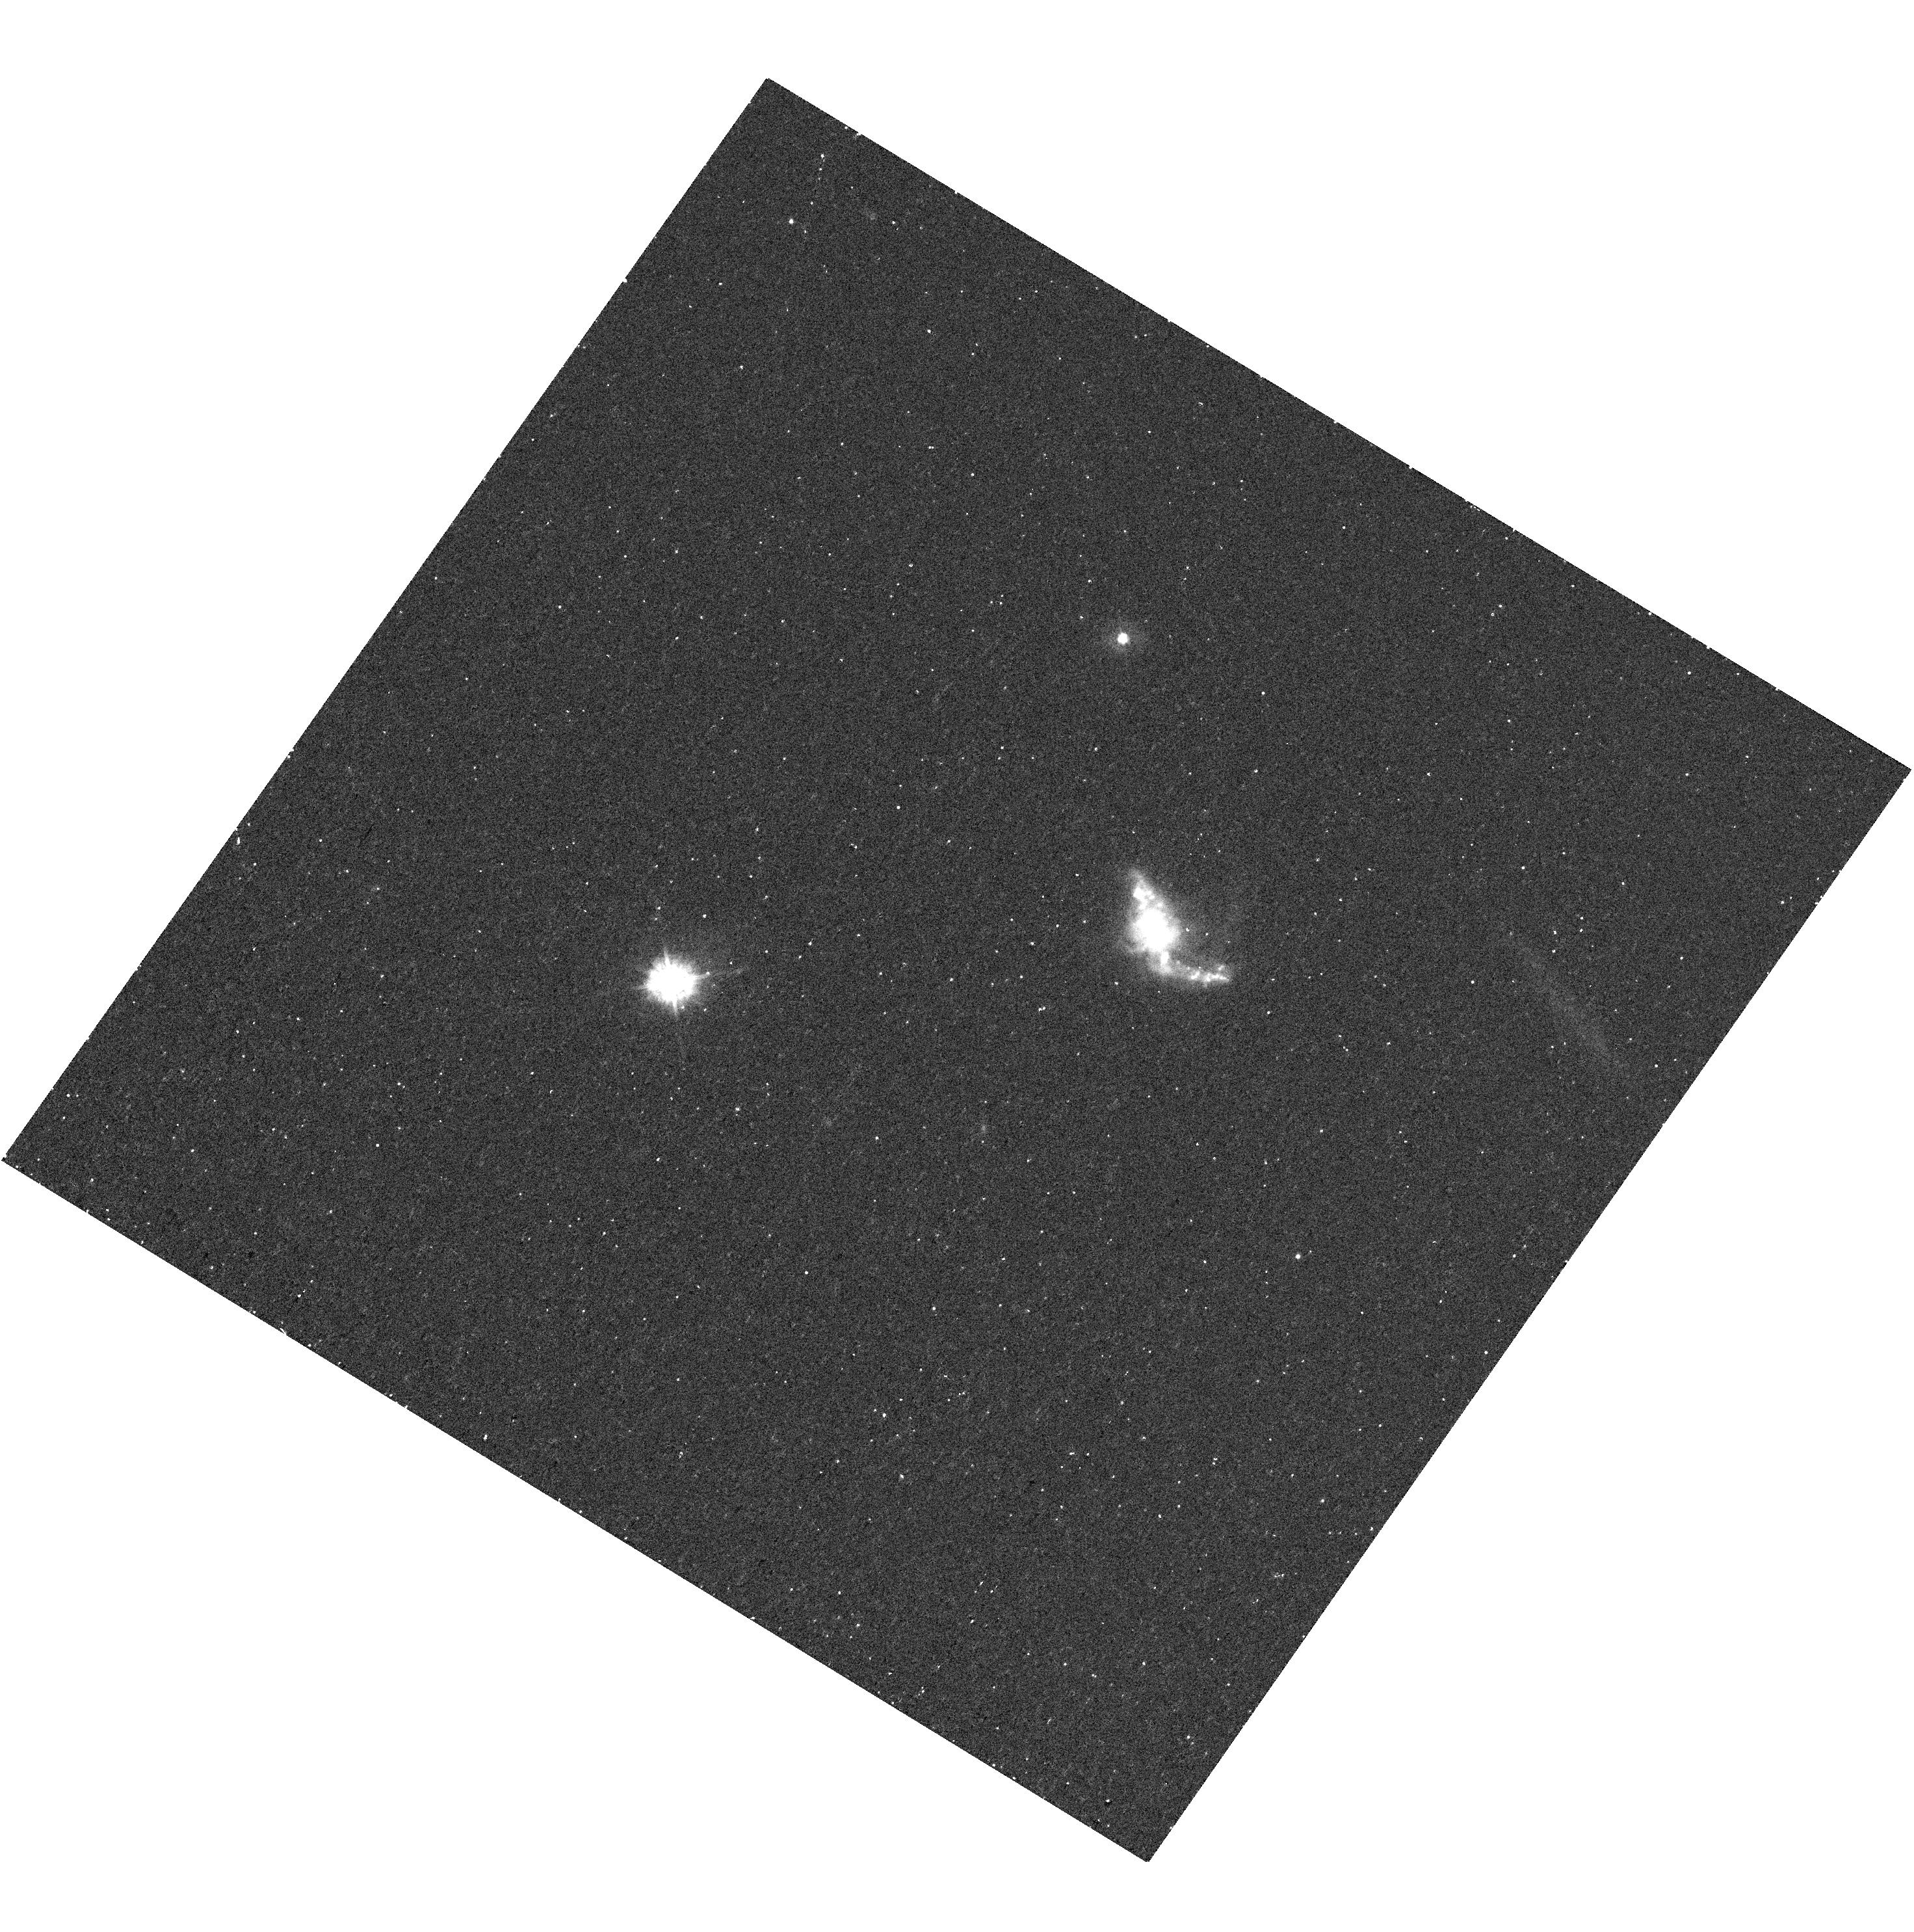
Target: TOLOLO-1247-232. Instrument: WFC3/UVIS. Filter: F336W. Exposure: 17 min. Observation ID: hst_13702_06_wfc3_uvis_f336w_iclm06

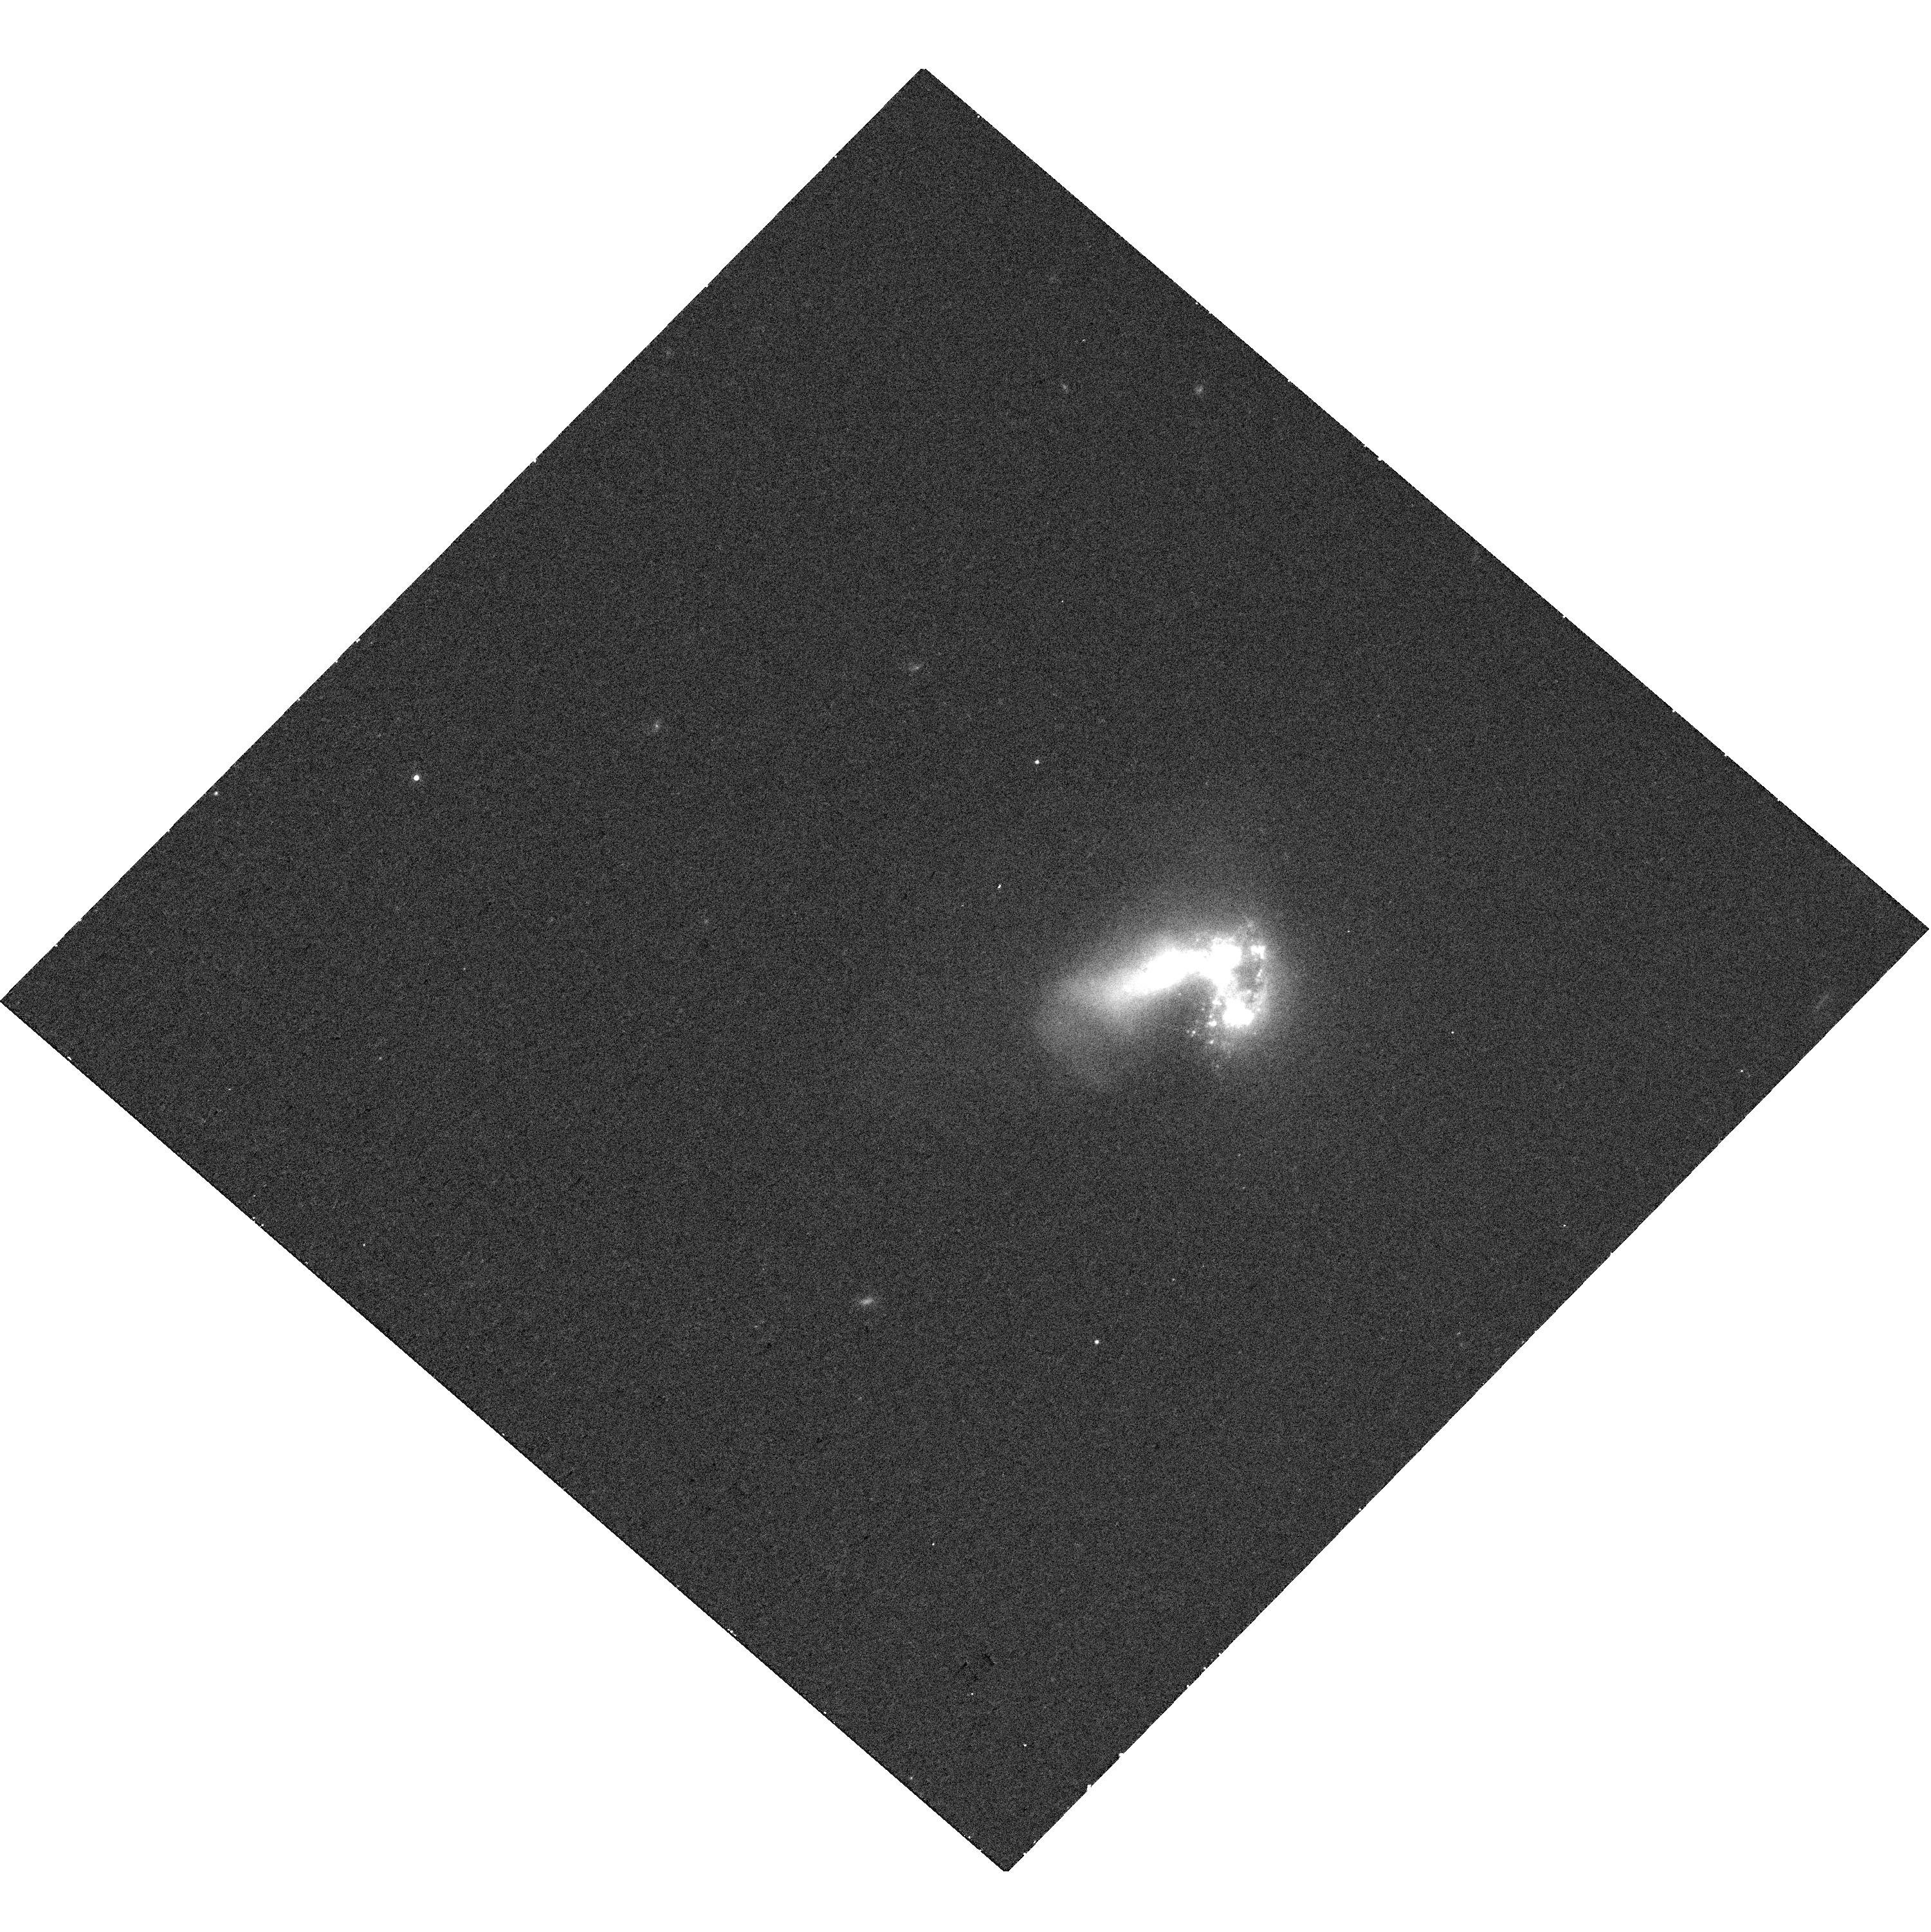
Target: HARO-11. Instrument: WFC3/UVIS. Filter: F763M. Exposure: 10 min. Observation ID: hst_13702_03_wfc3_uvis_f763m_iclm03

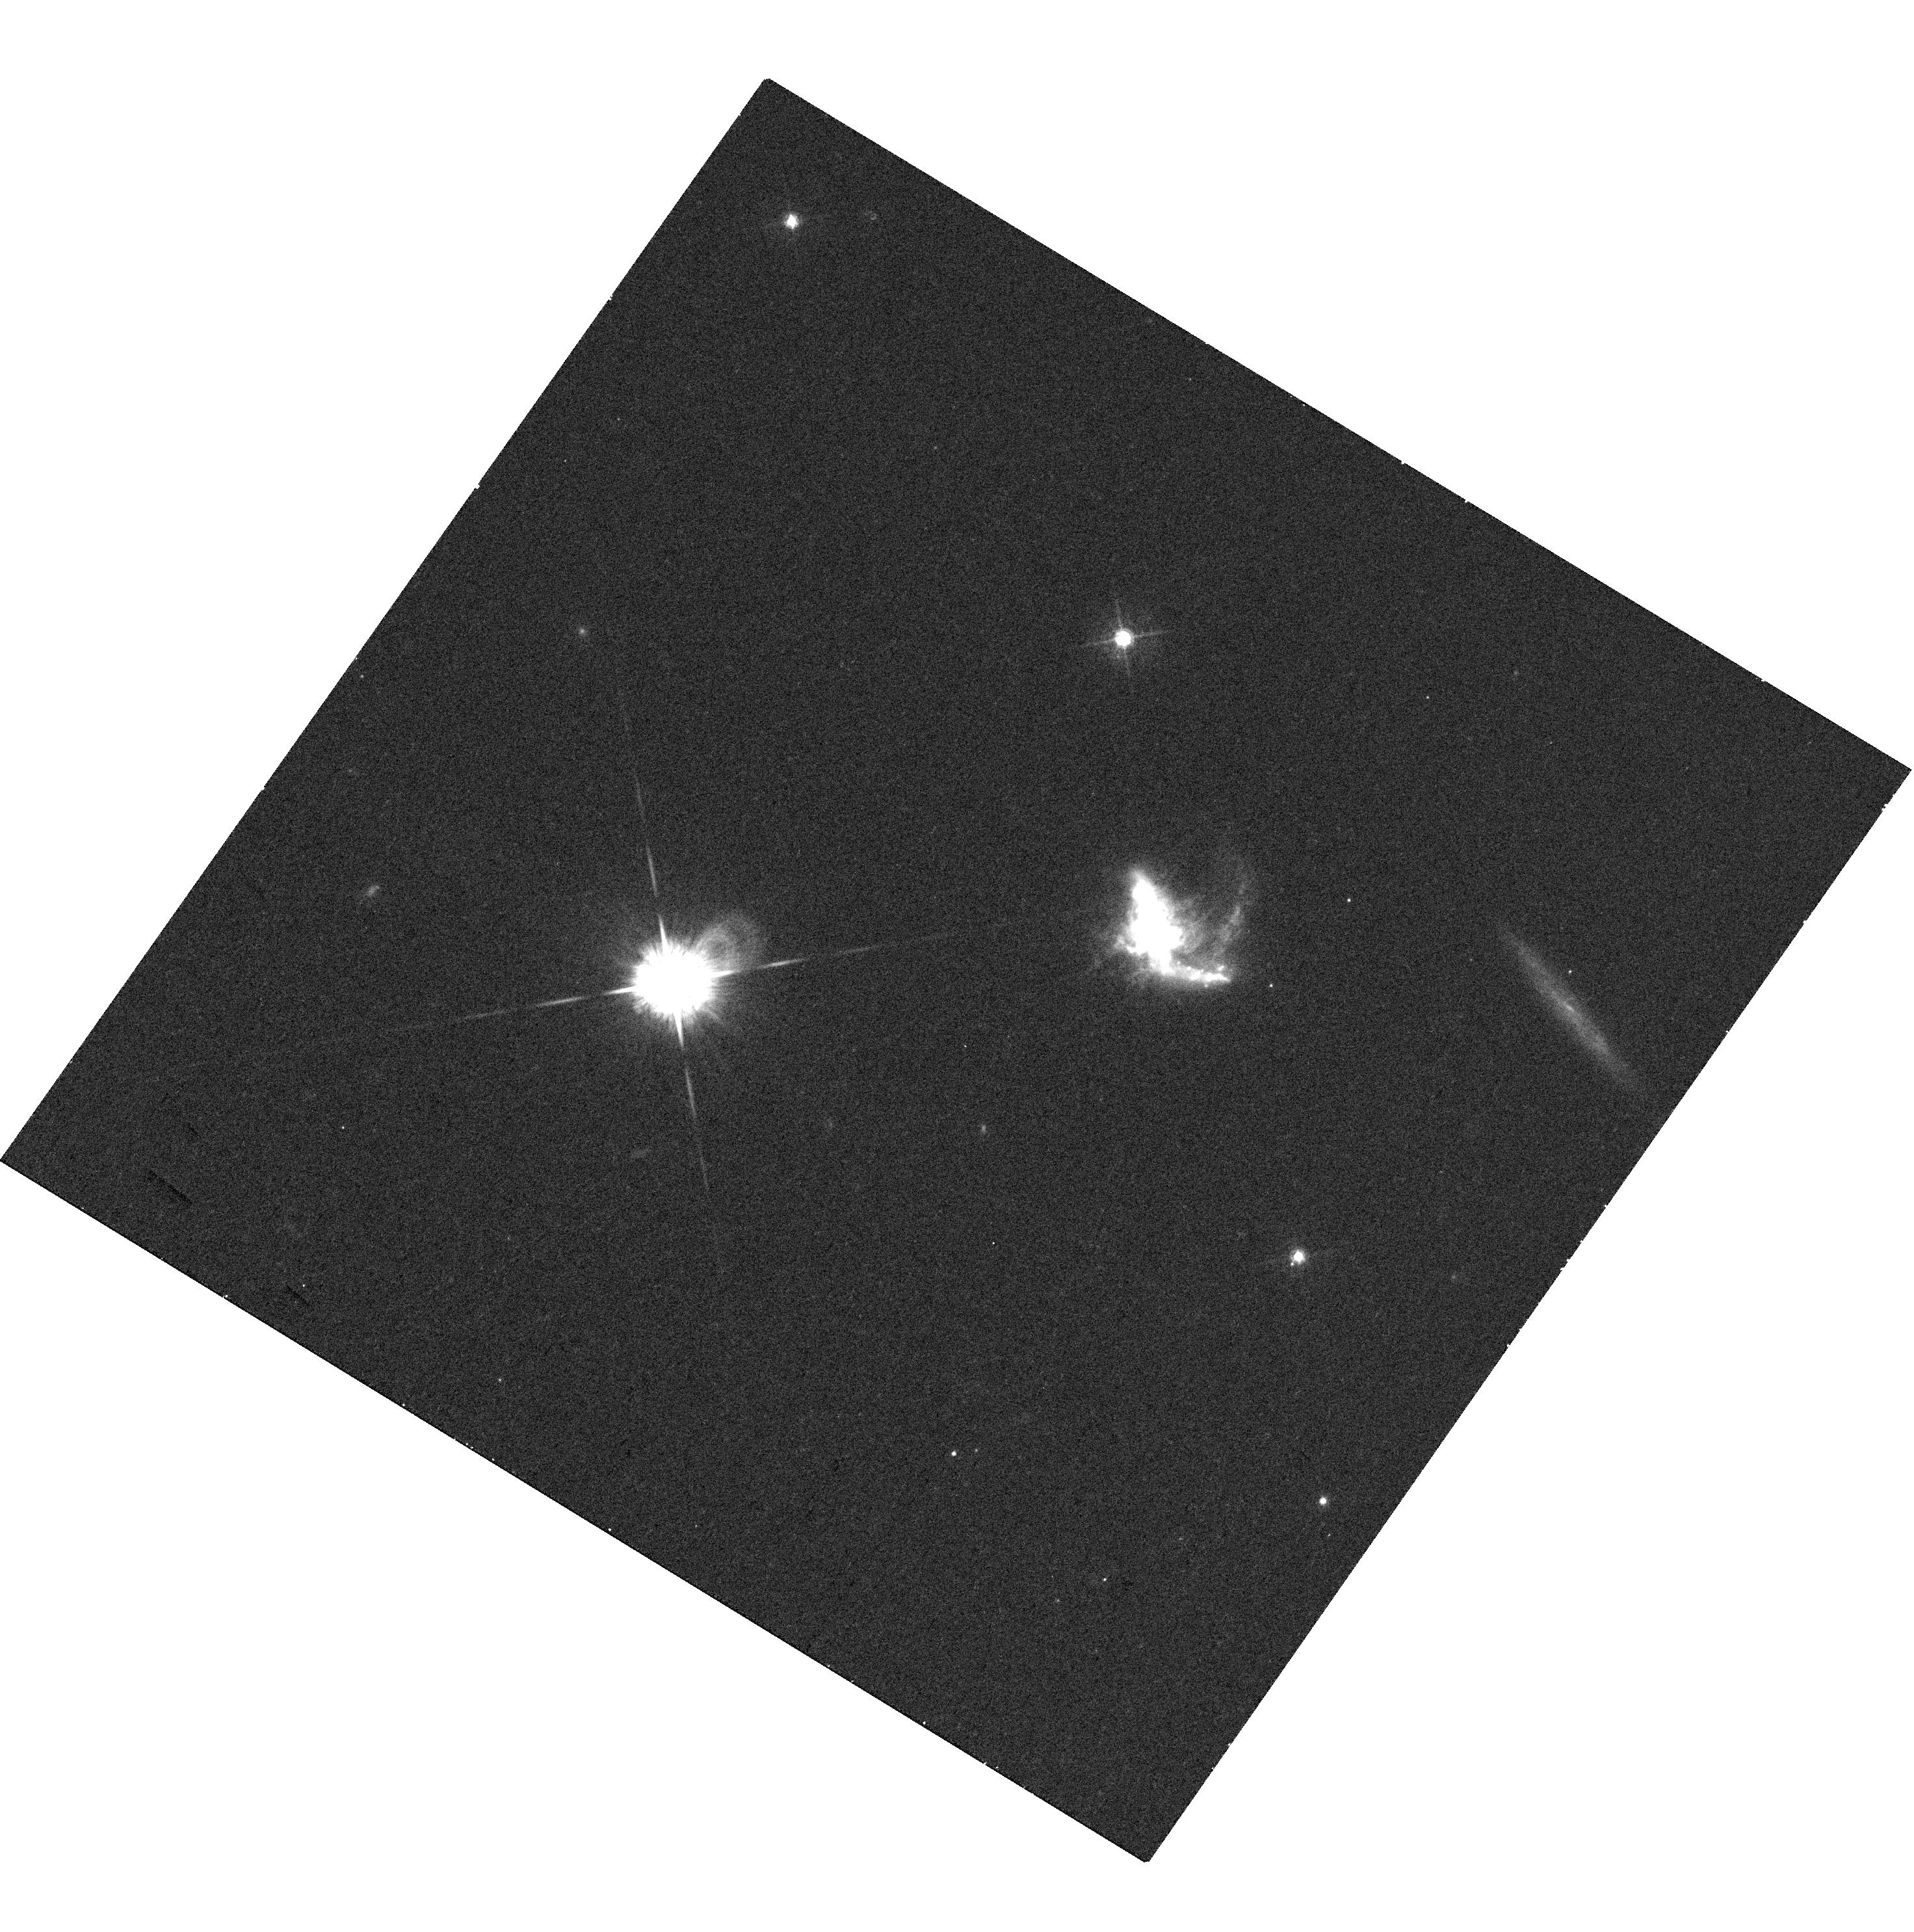
Target: TOLOLO-1247-232. Instrument: WFC3/UVIS. Filter: F547M. Exposure: 18 min. Observation ID: hst_13702_06_wfc3_uvis_f547m_iclm06

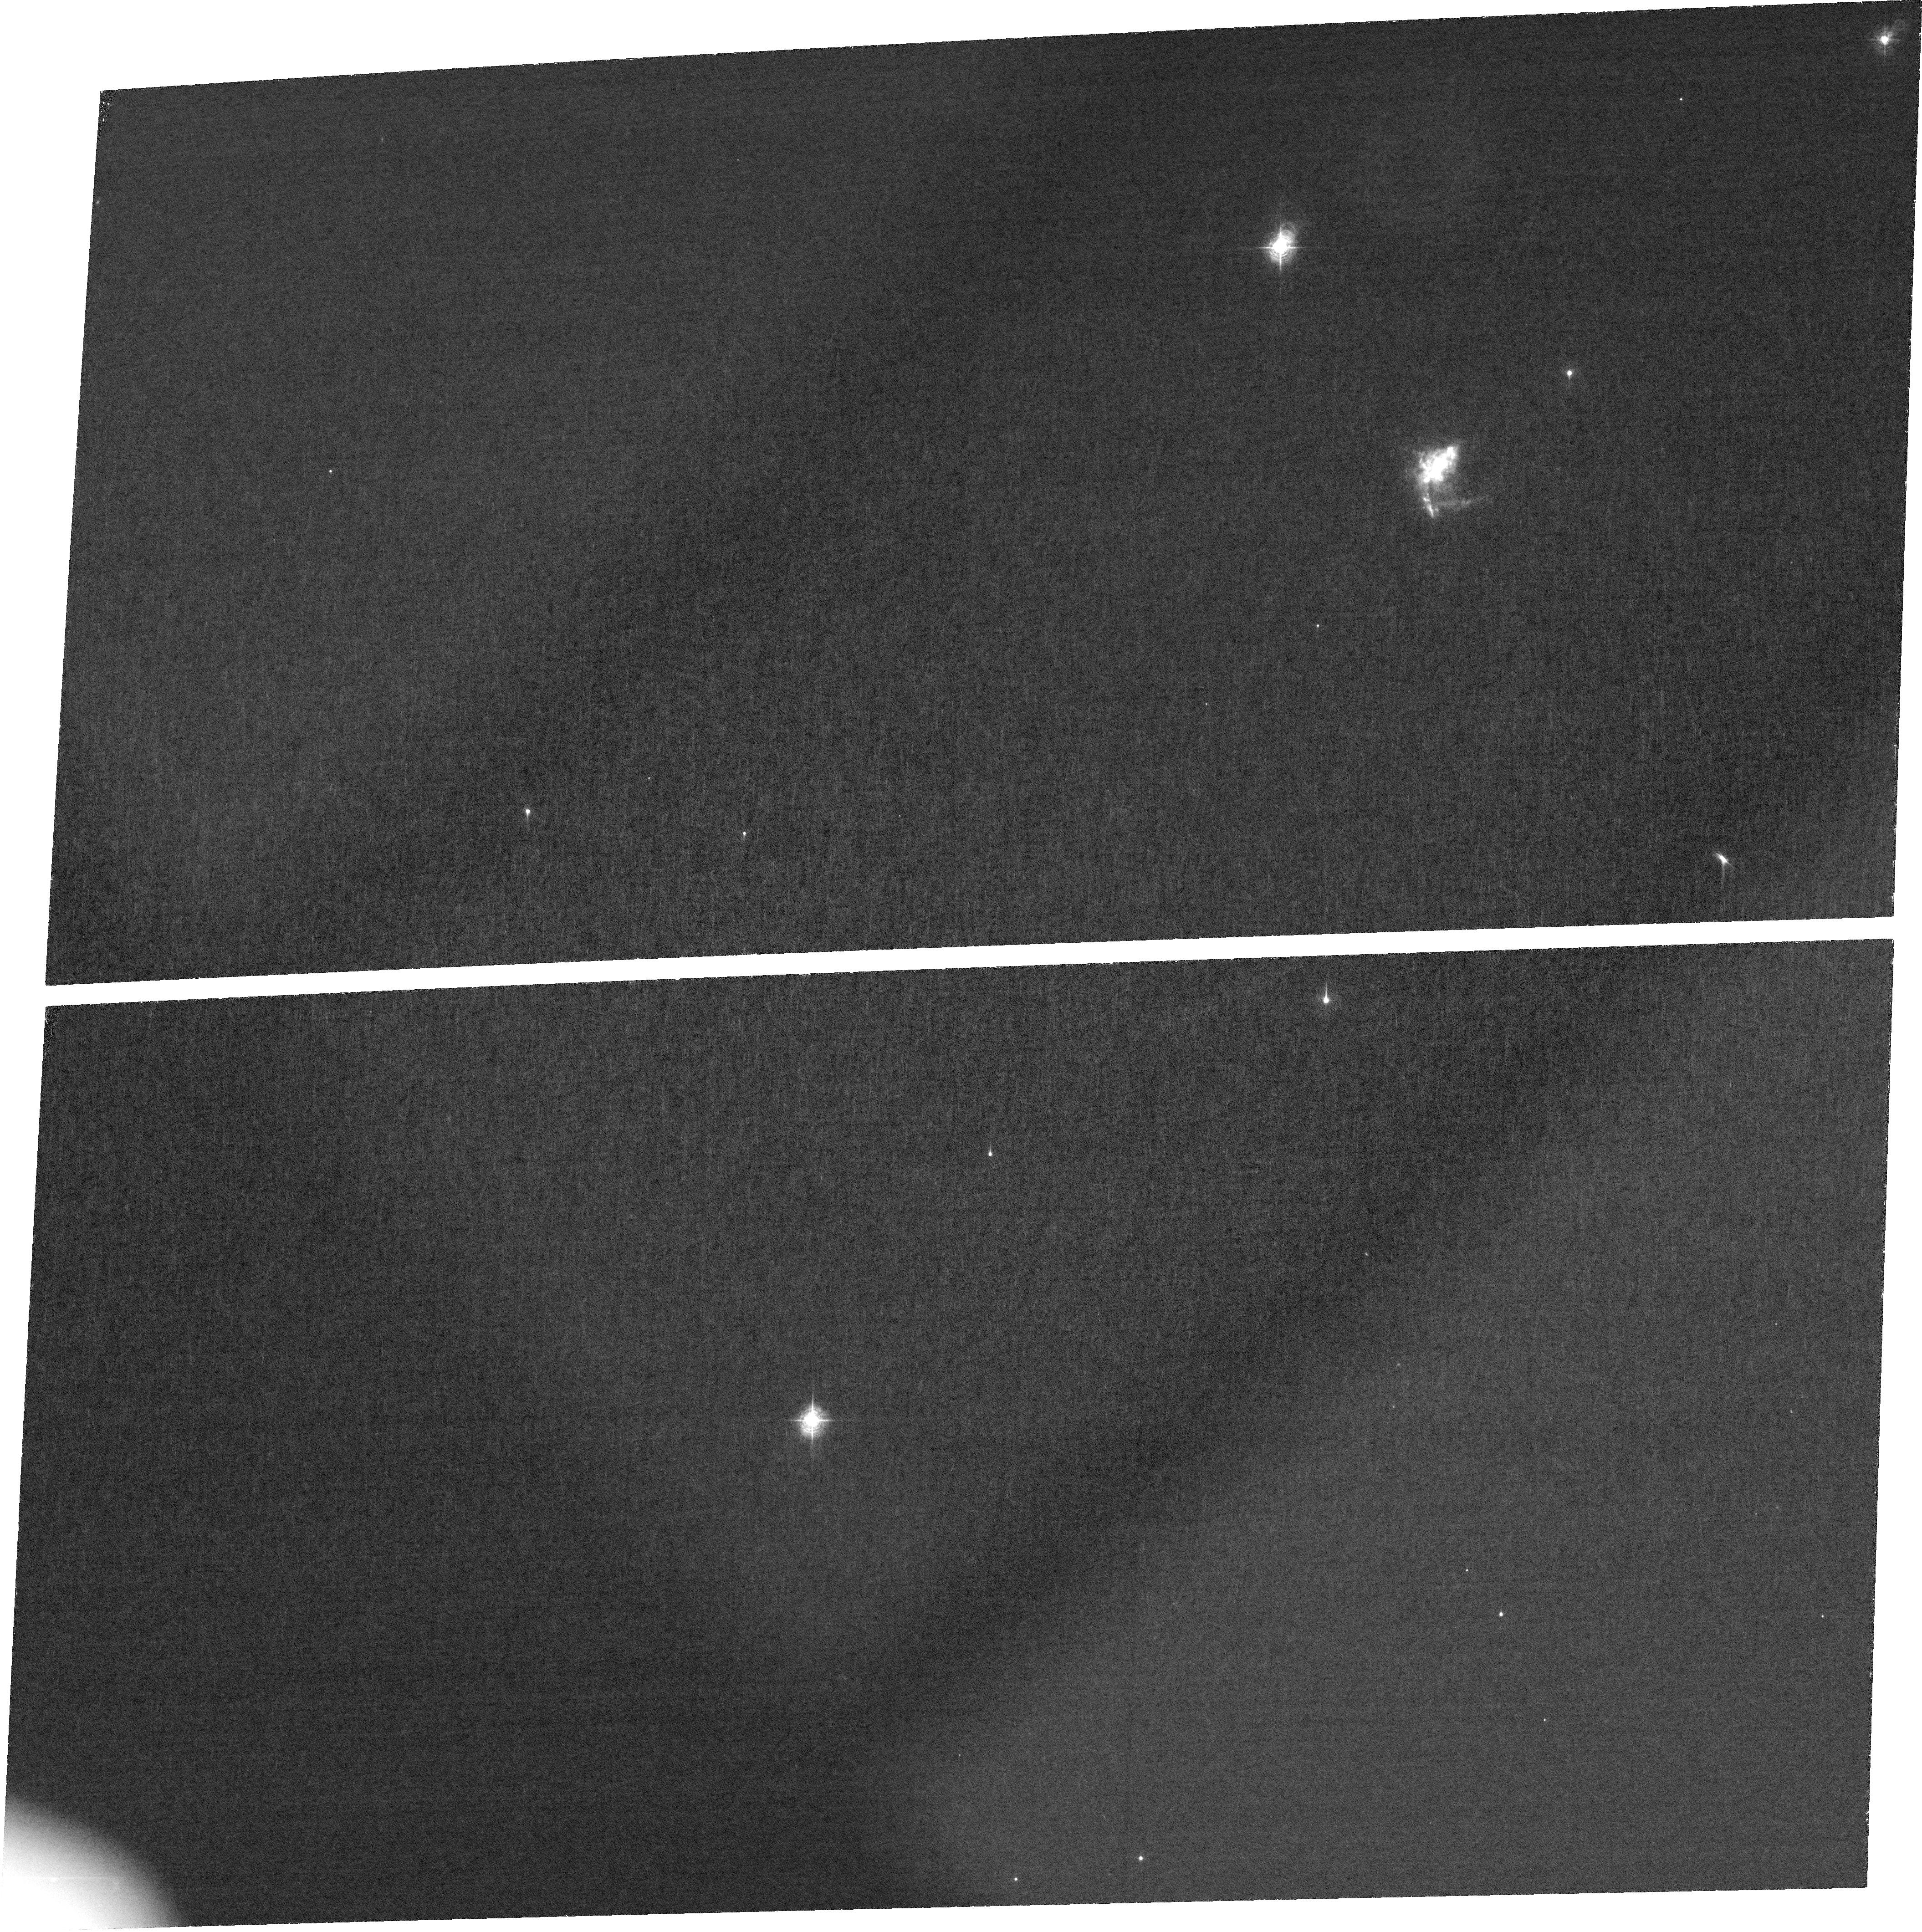
Target: TOLOLO-1247-232. Instrument: ACS/WFC. Filter: FR388N. Exposure: 3 h. Observation ID: jclm05010

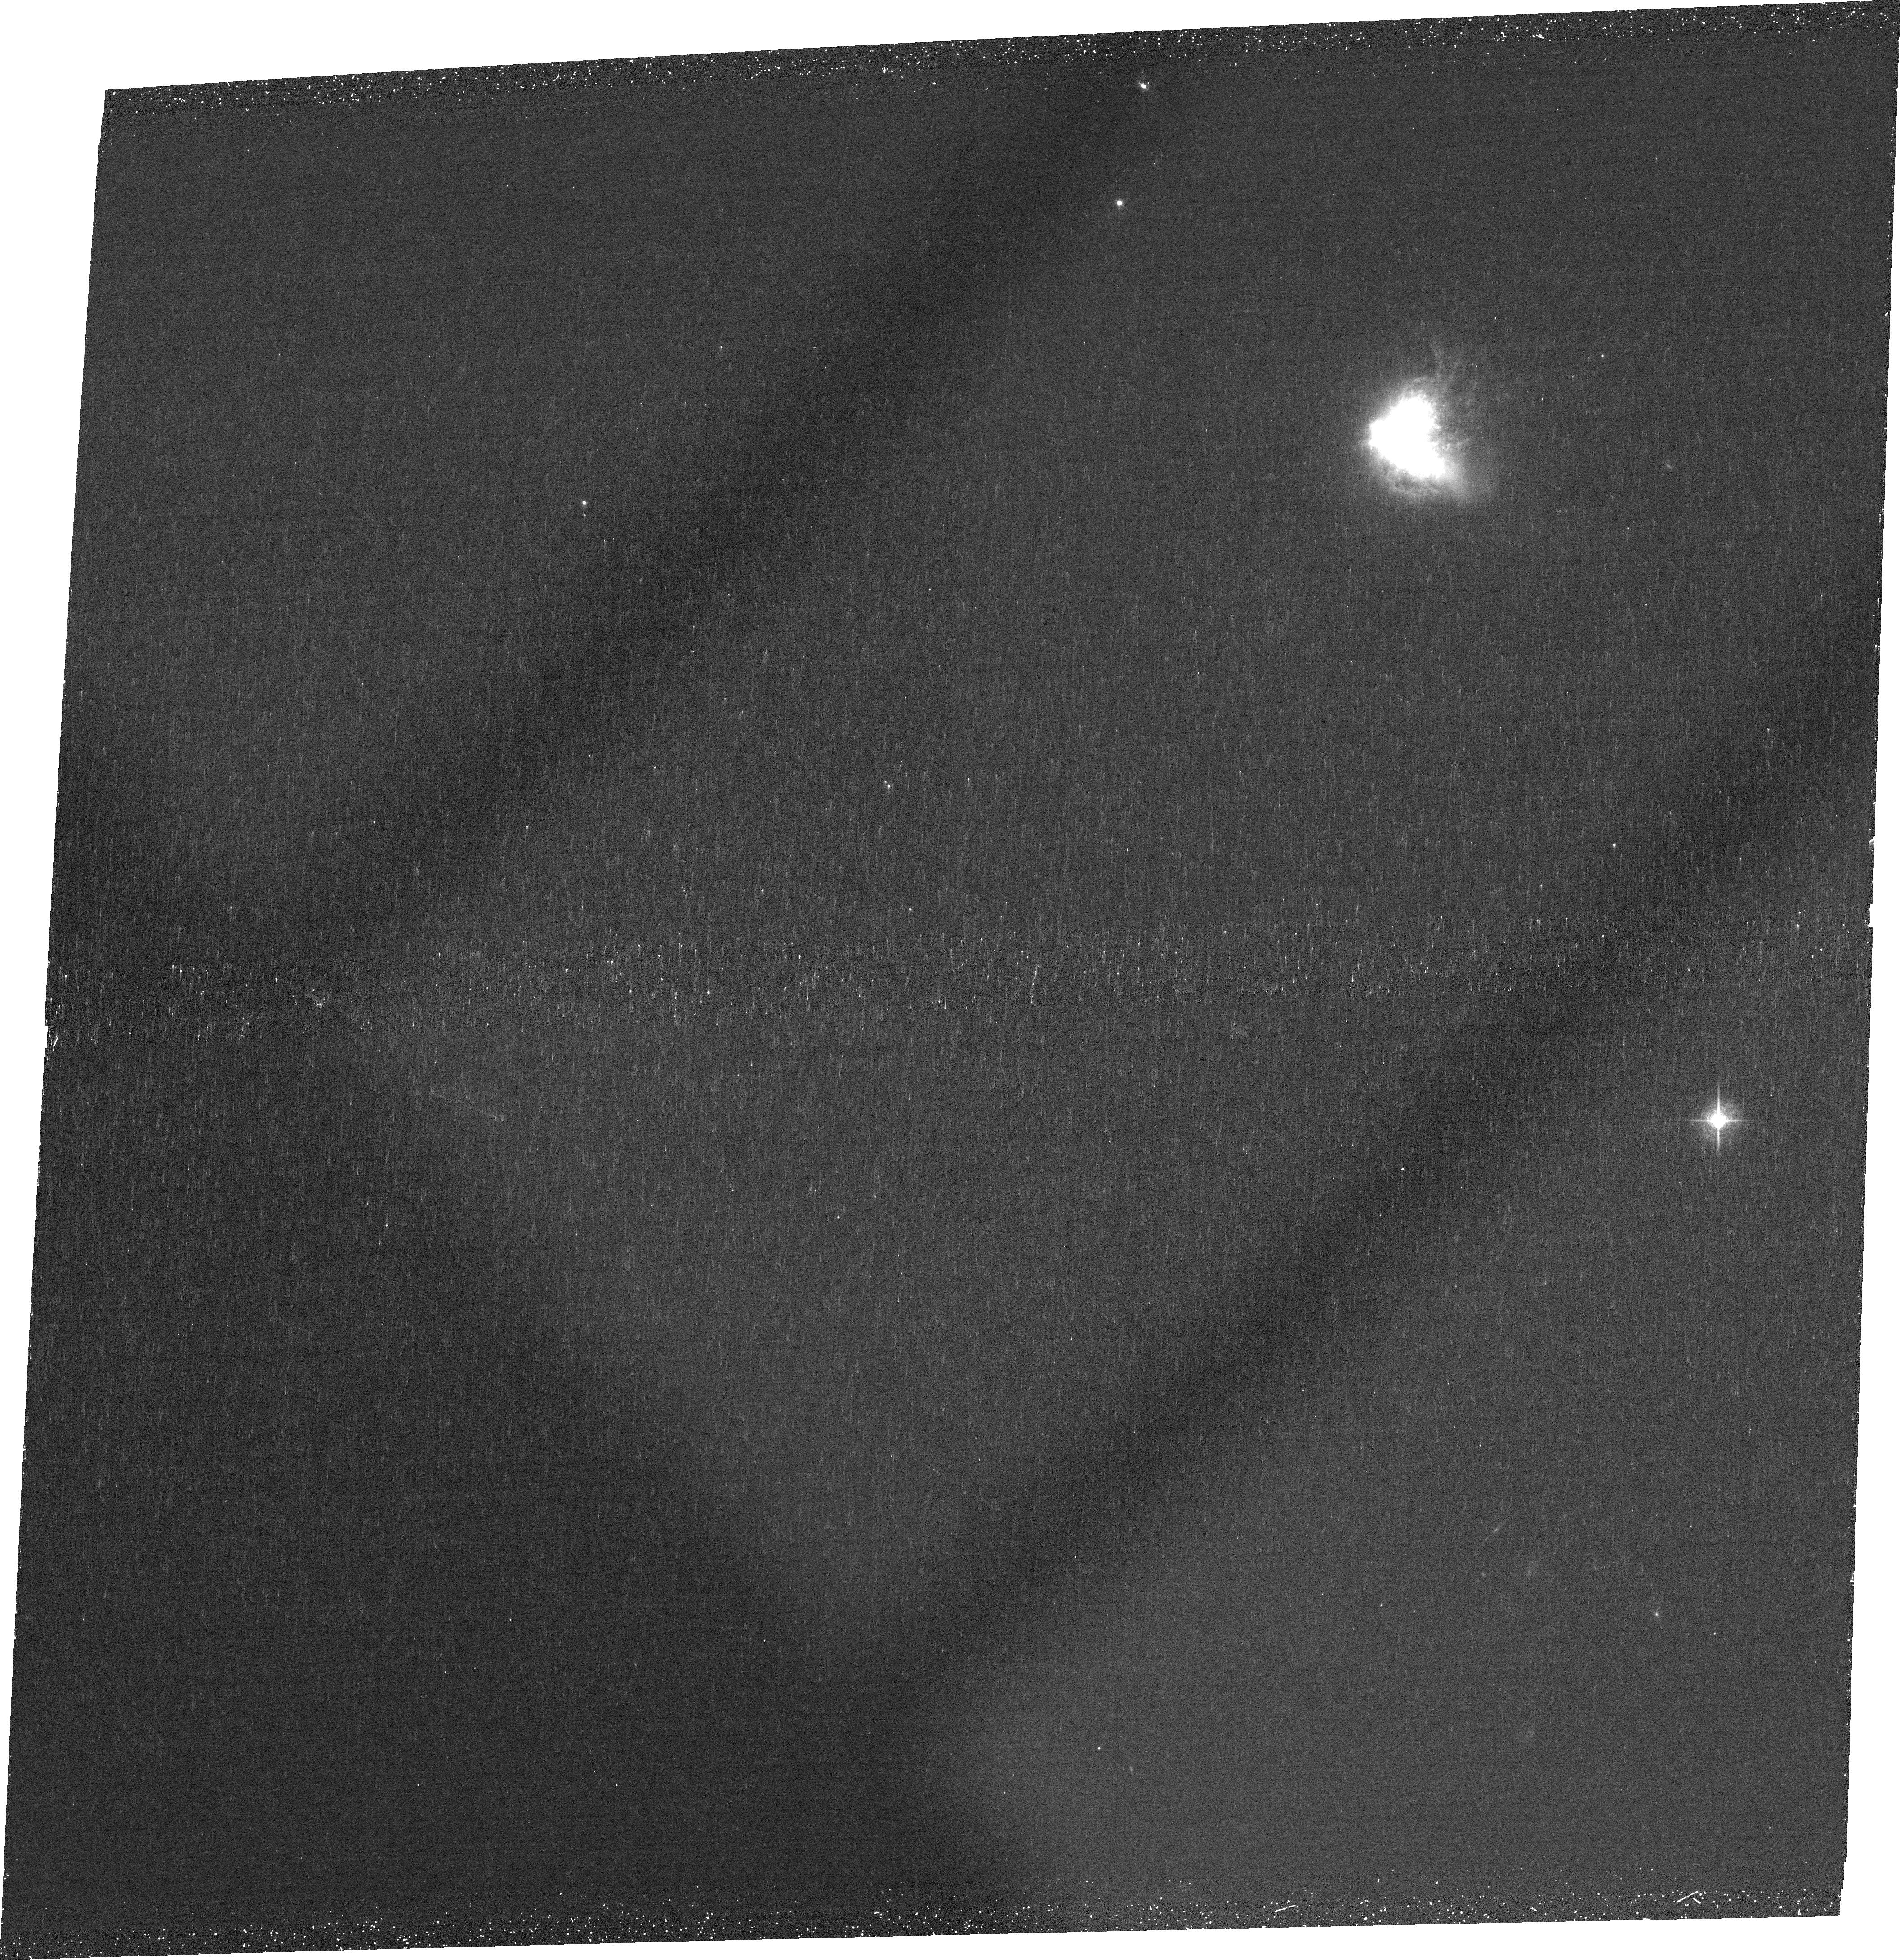
Target: HARO-11. Instrument: ACS/WFC. Filter: FR505N. Exposure: 40 min. Observation ID: jclm01010

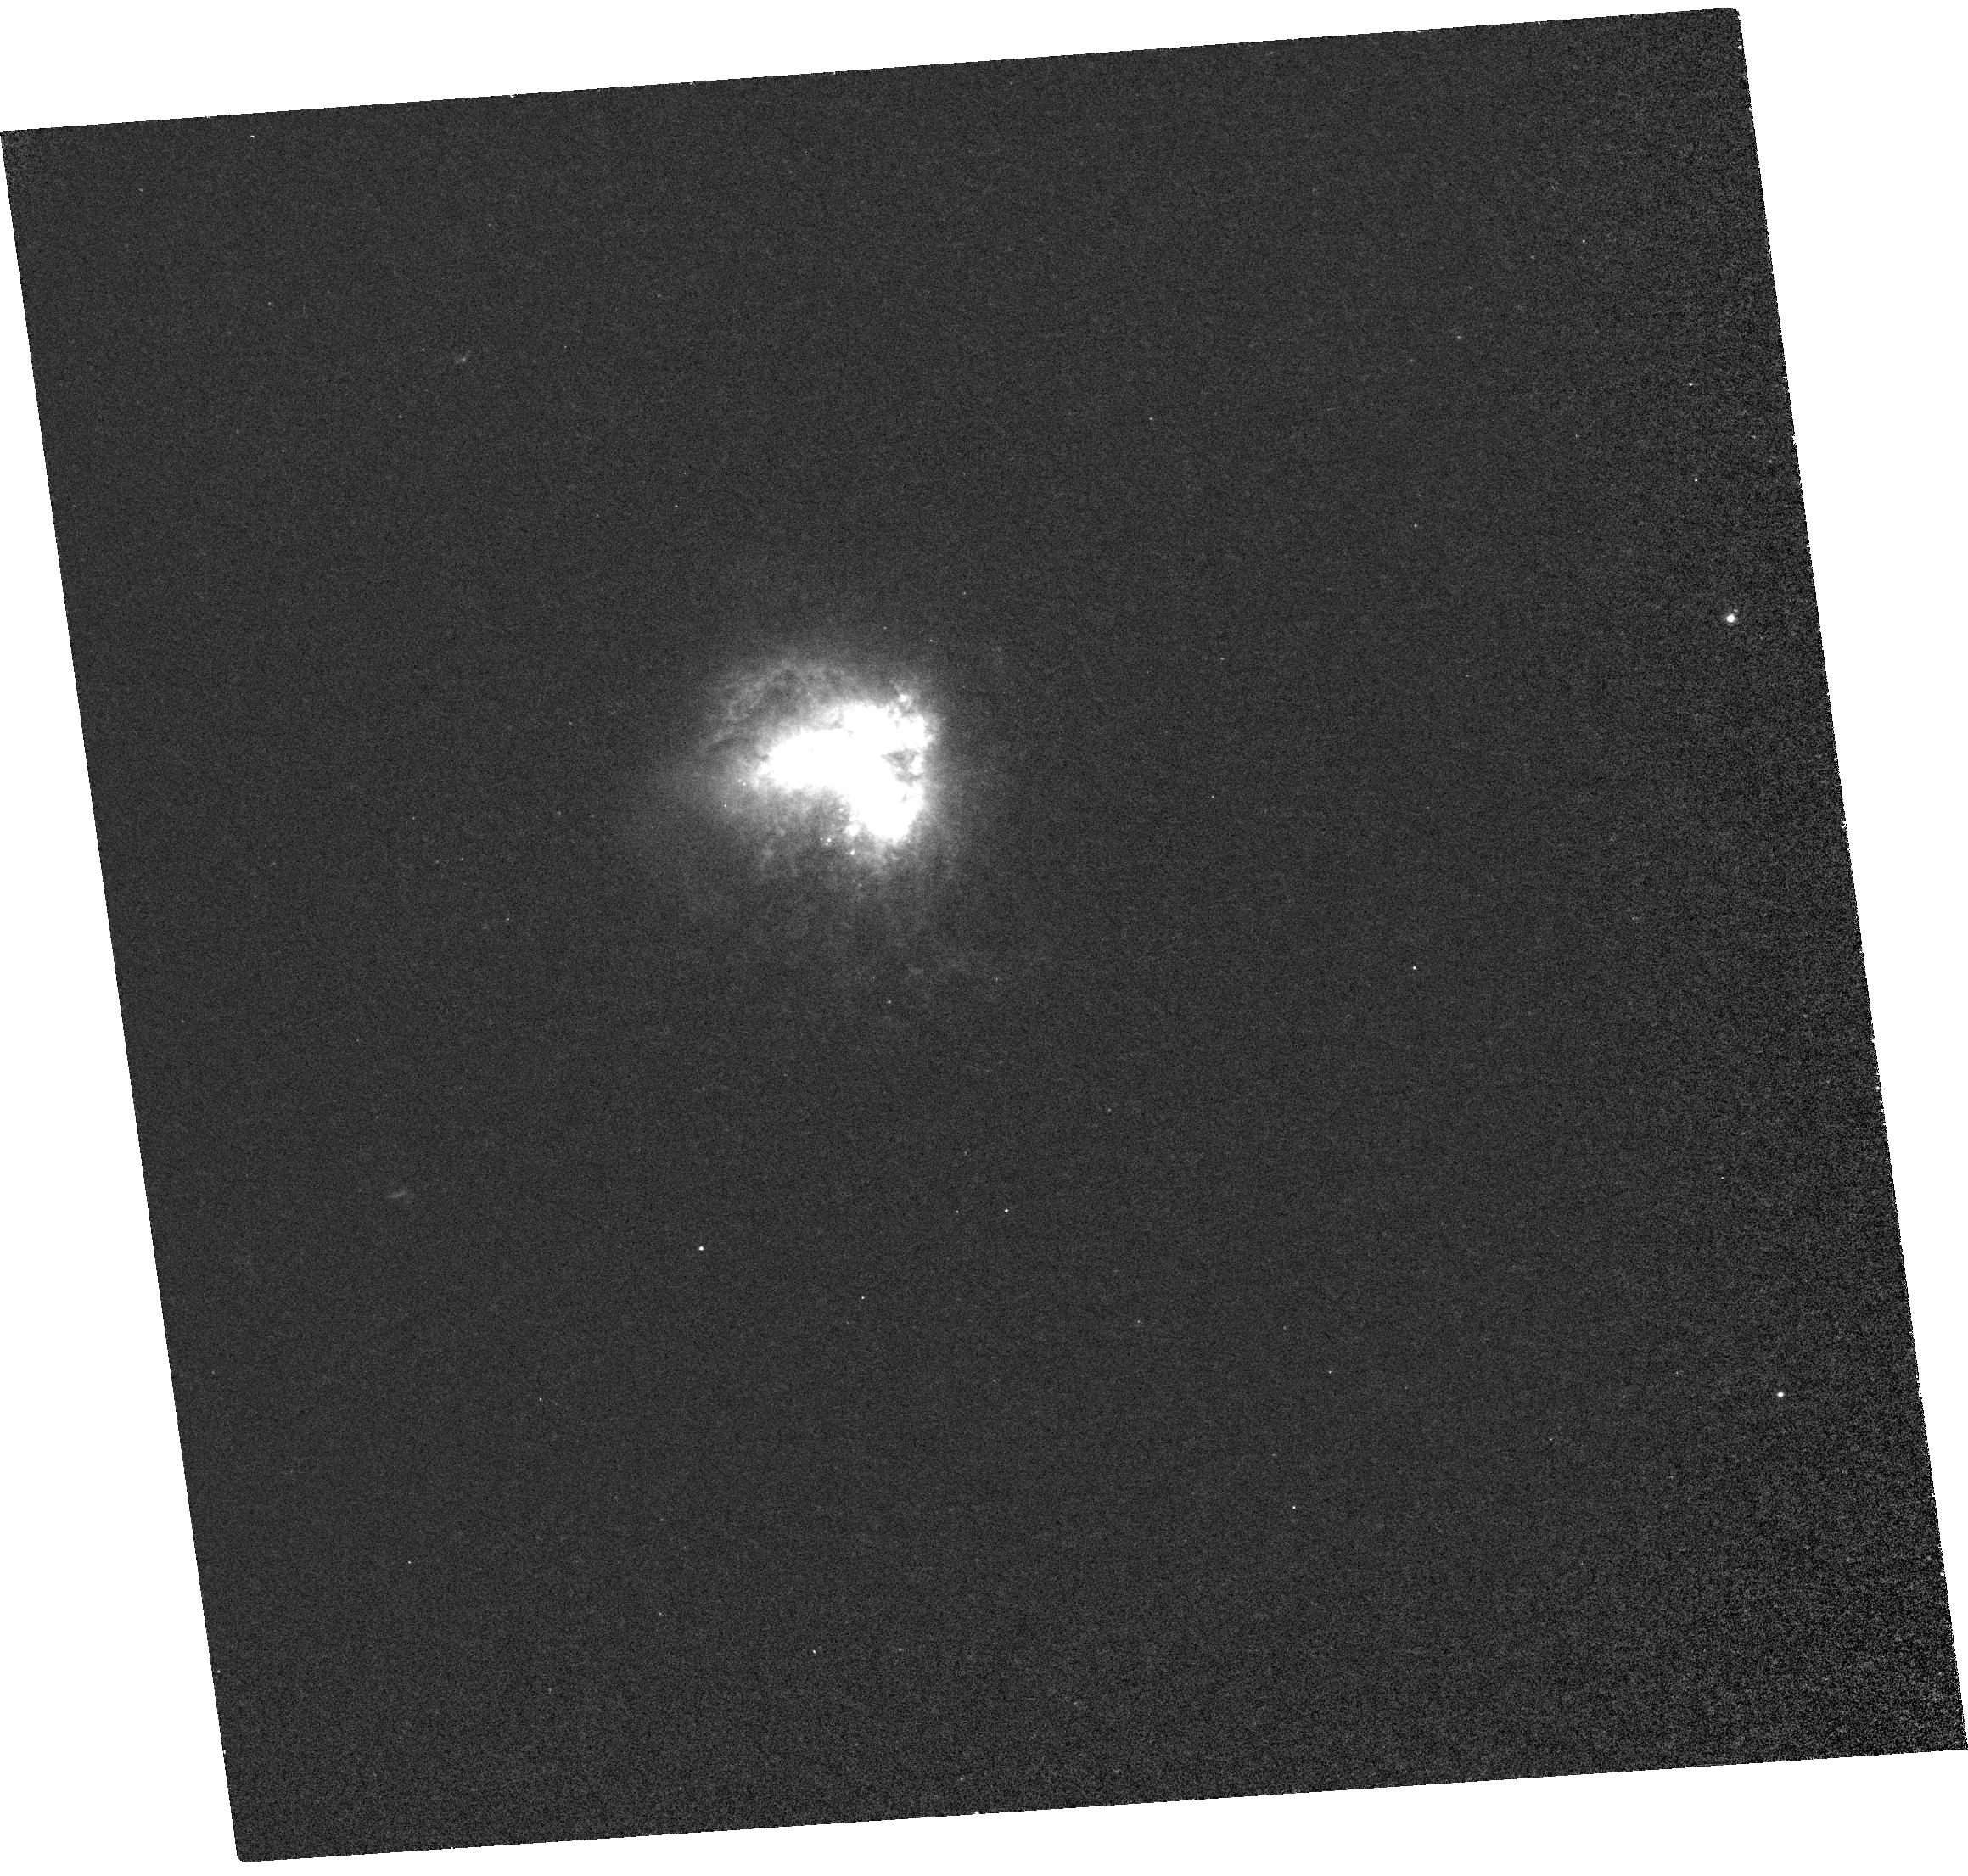
Target: HARO-11. Instrument: WFC3/UVIS. Filter: FQ378N. Exposure: 2.3 h. Observation ID: hst_13702_02_wfc3_uvis_fq378n_iclm02

Mapping the LyC-Emitting Regions of Local Galaxies (PI: Oey, Sally)

We propose to map the optically thin regions in the only two, known Lyman-continuum (LyC) emitting galaxies in the local universe, Haro 11 and Tol 1247-232. This will be done with the recently developed technique of ionization-parameter mapping (IPM), based on nebular emission-line imaging. We will use ACS/WFC and WFC3/UVIS to carry out narrow-band imaging in [O II] and [O III], as well as nearby continuum, where necessary. Together with existing data, our results will clarify the conditions for LyC emission and will yield more realistic estimates of the escape fraction of LyC radiation from these galaxies.